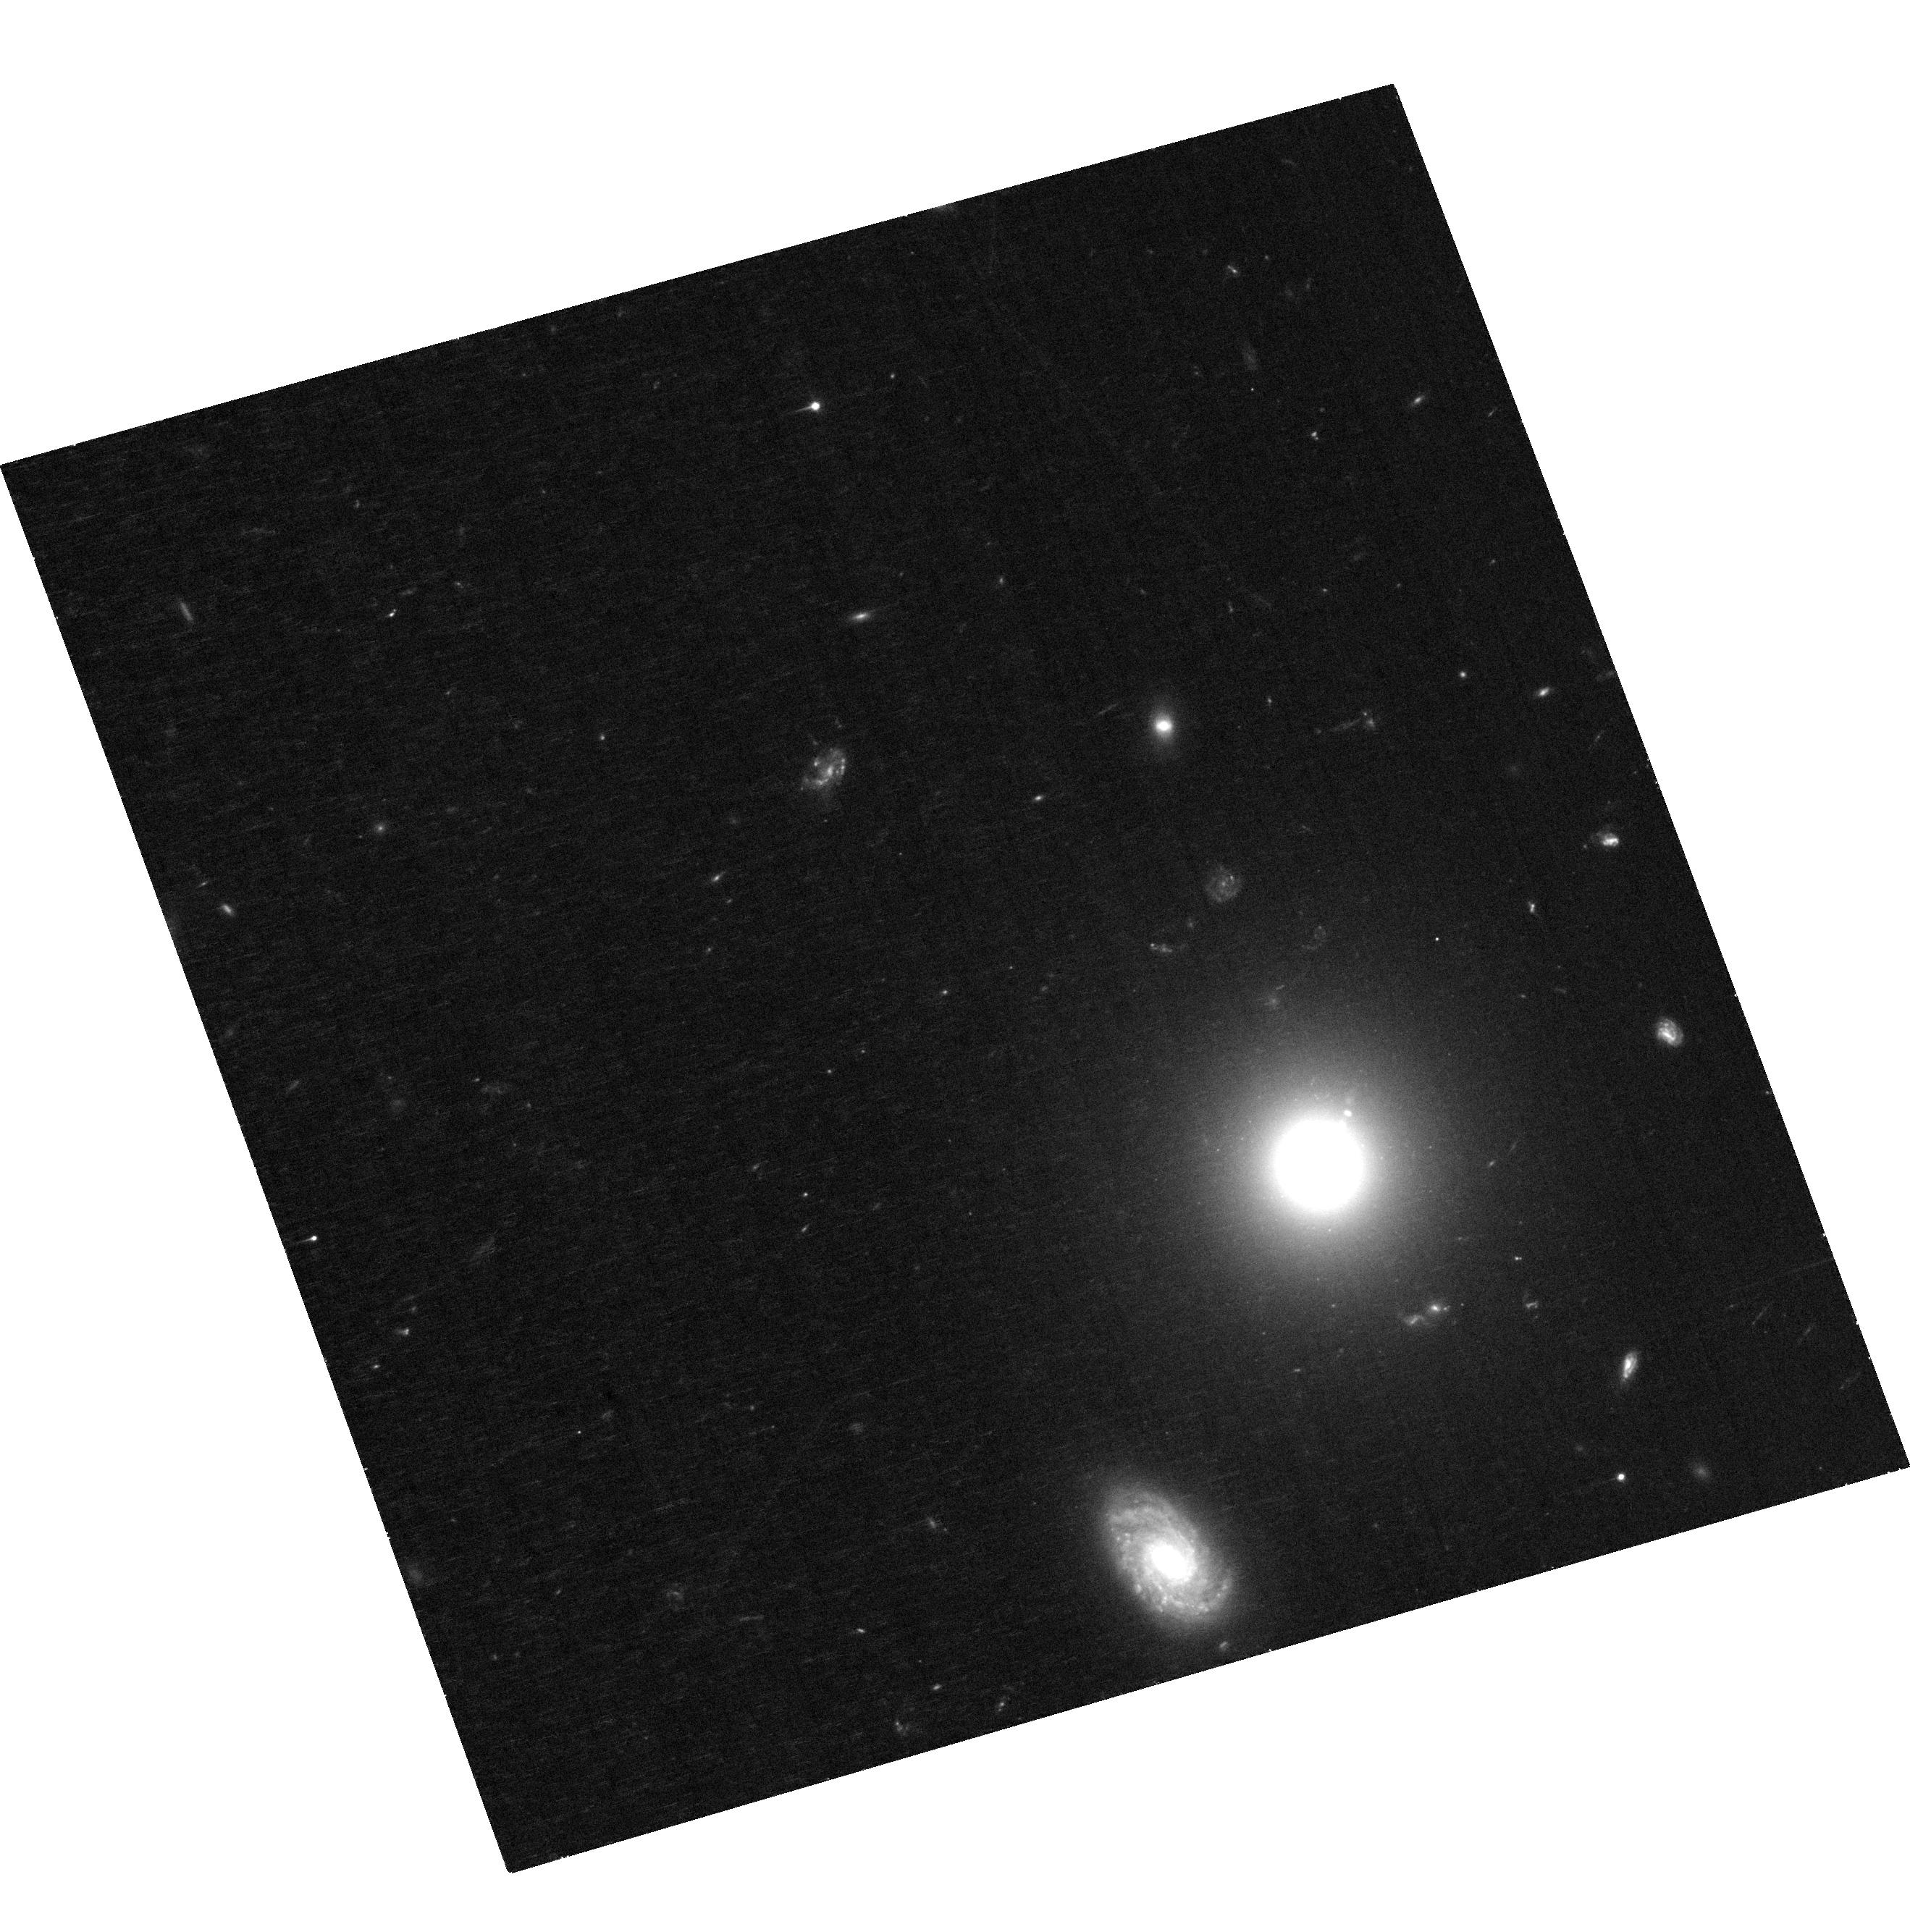
Target: 3C15
Instrument: ACS/WFC
Filter: F606W
Exposure: 32 min
Observation ID: hst_17197_01_acs_wfc_f606w_jezk01

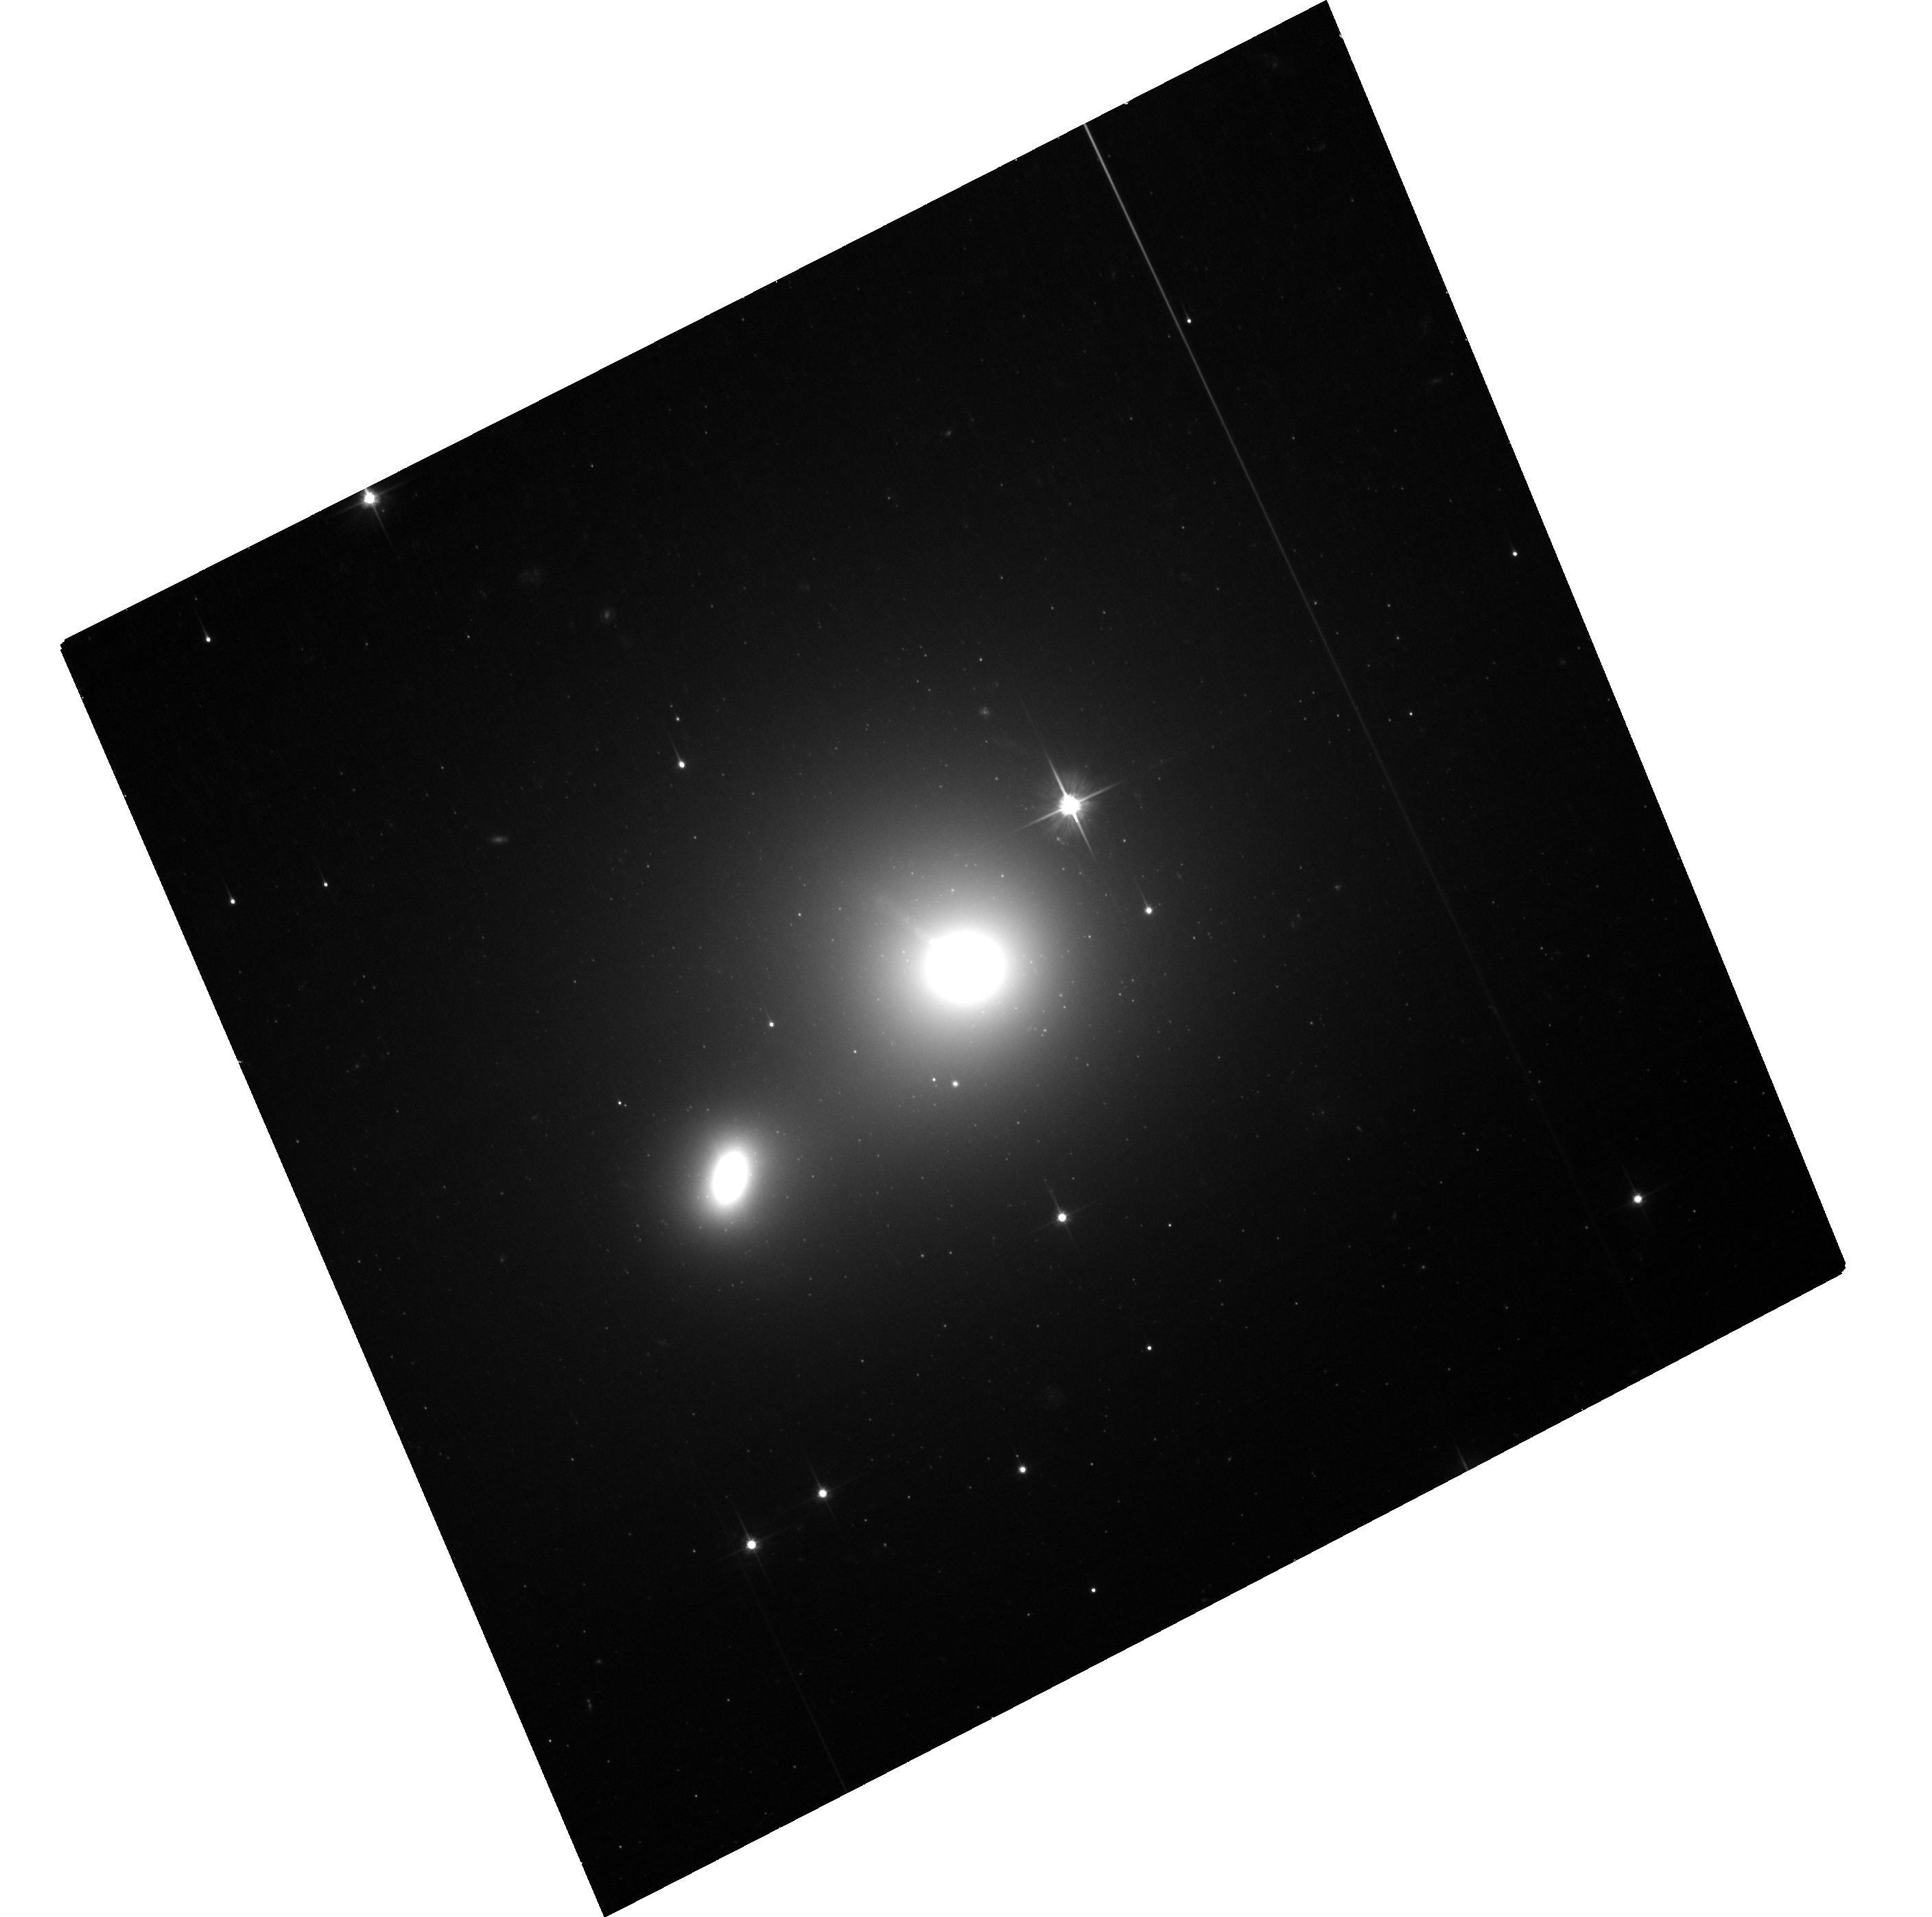
Target: 3C66B
Instrument: ACS/WFC
Filter: F606W
Exposure: 28 min
Observation ID: hst_17197_03_acs_wfc_f606w_jezk03

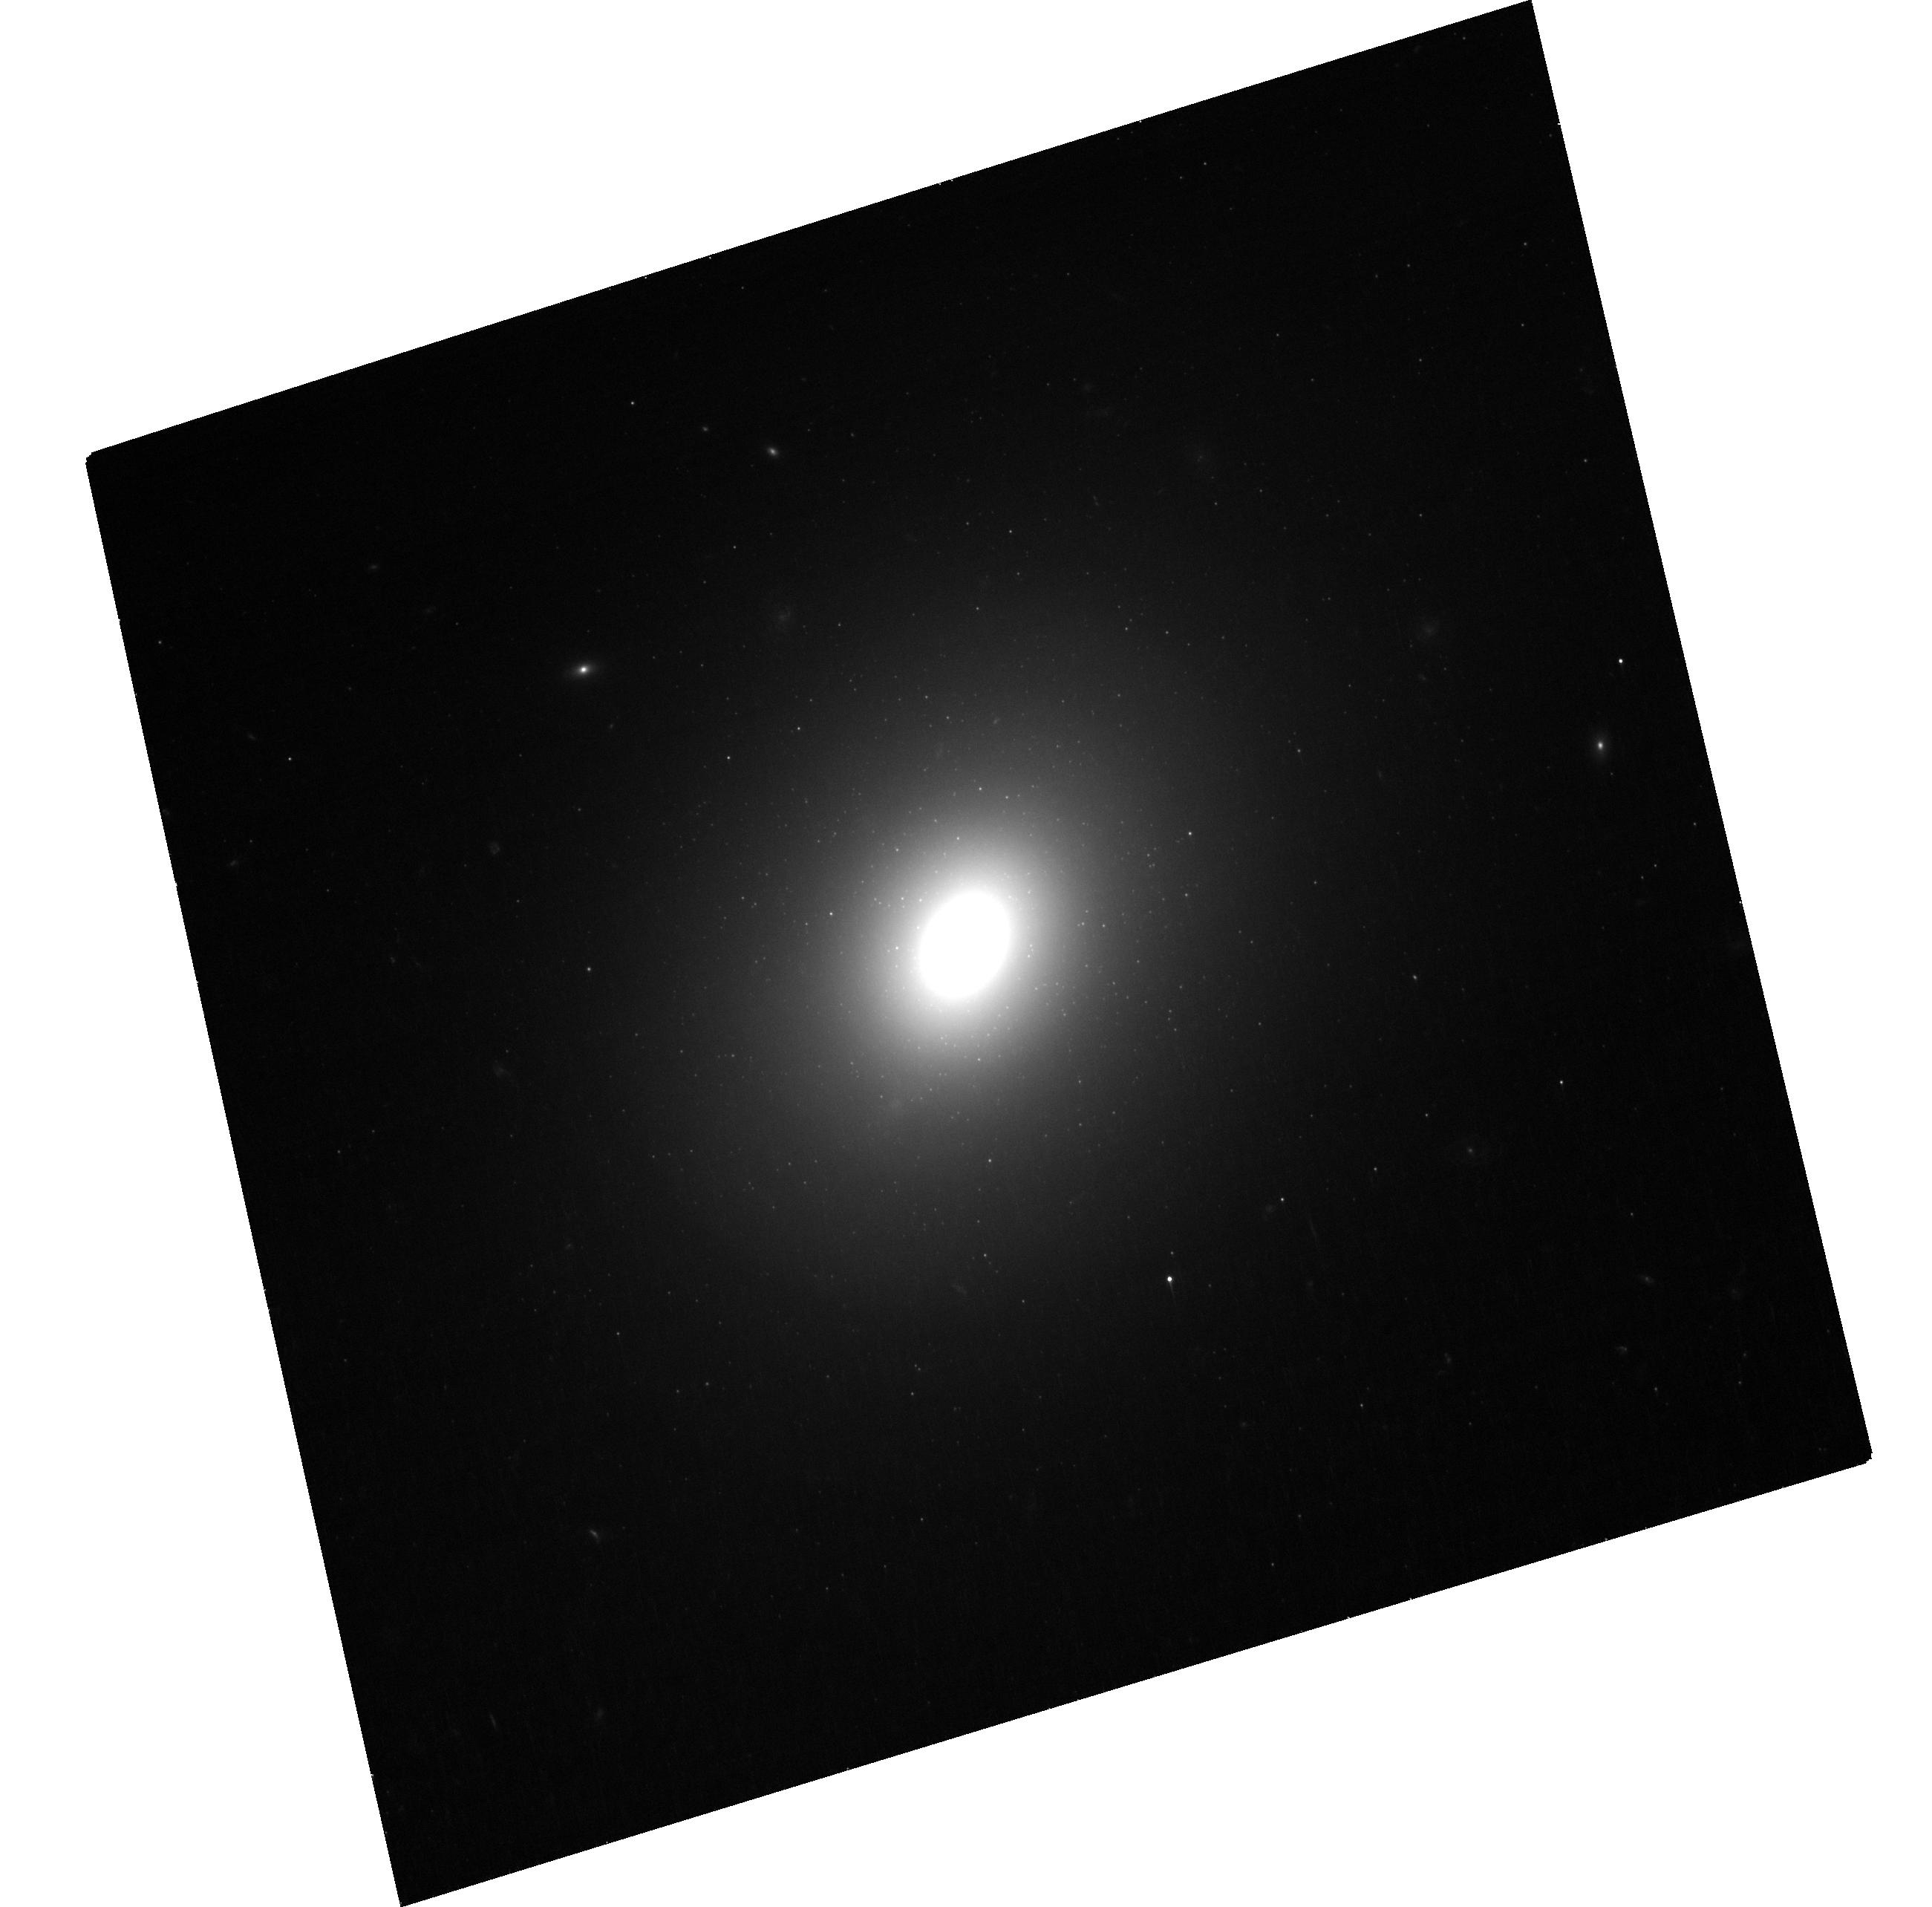
Target: 3C78
Instrument: ACS/WFC
Filter: F606W
Exposure: 29 min
Observation ID: hst_17197_02_acs_wfc_f606w_jezk02

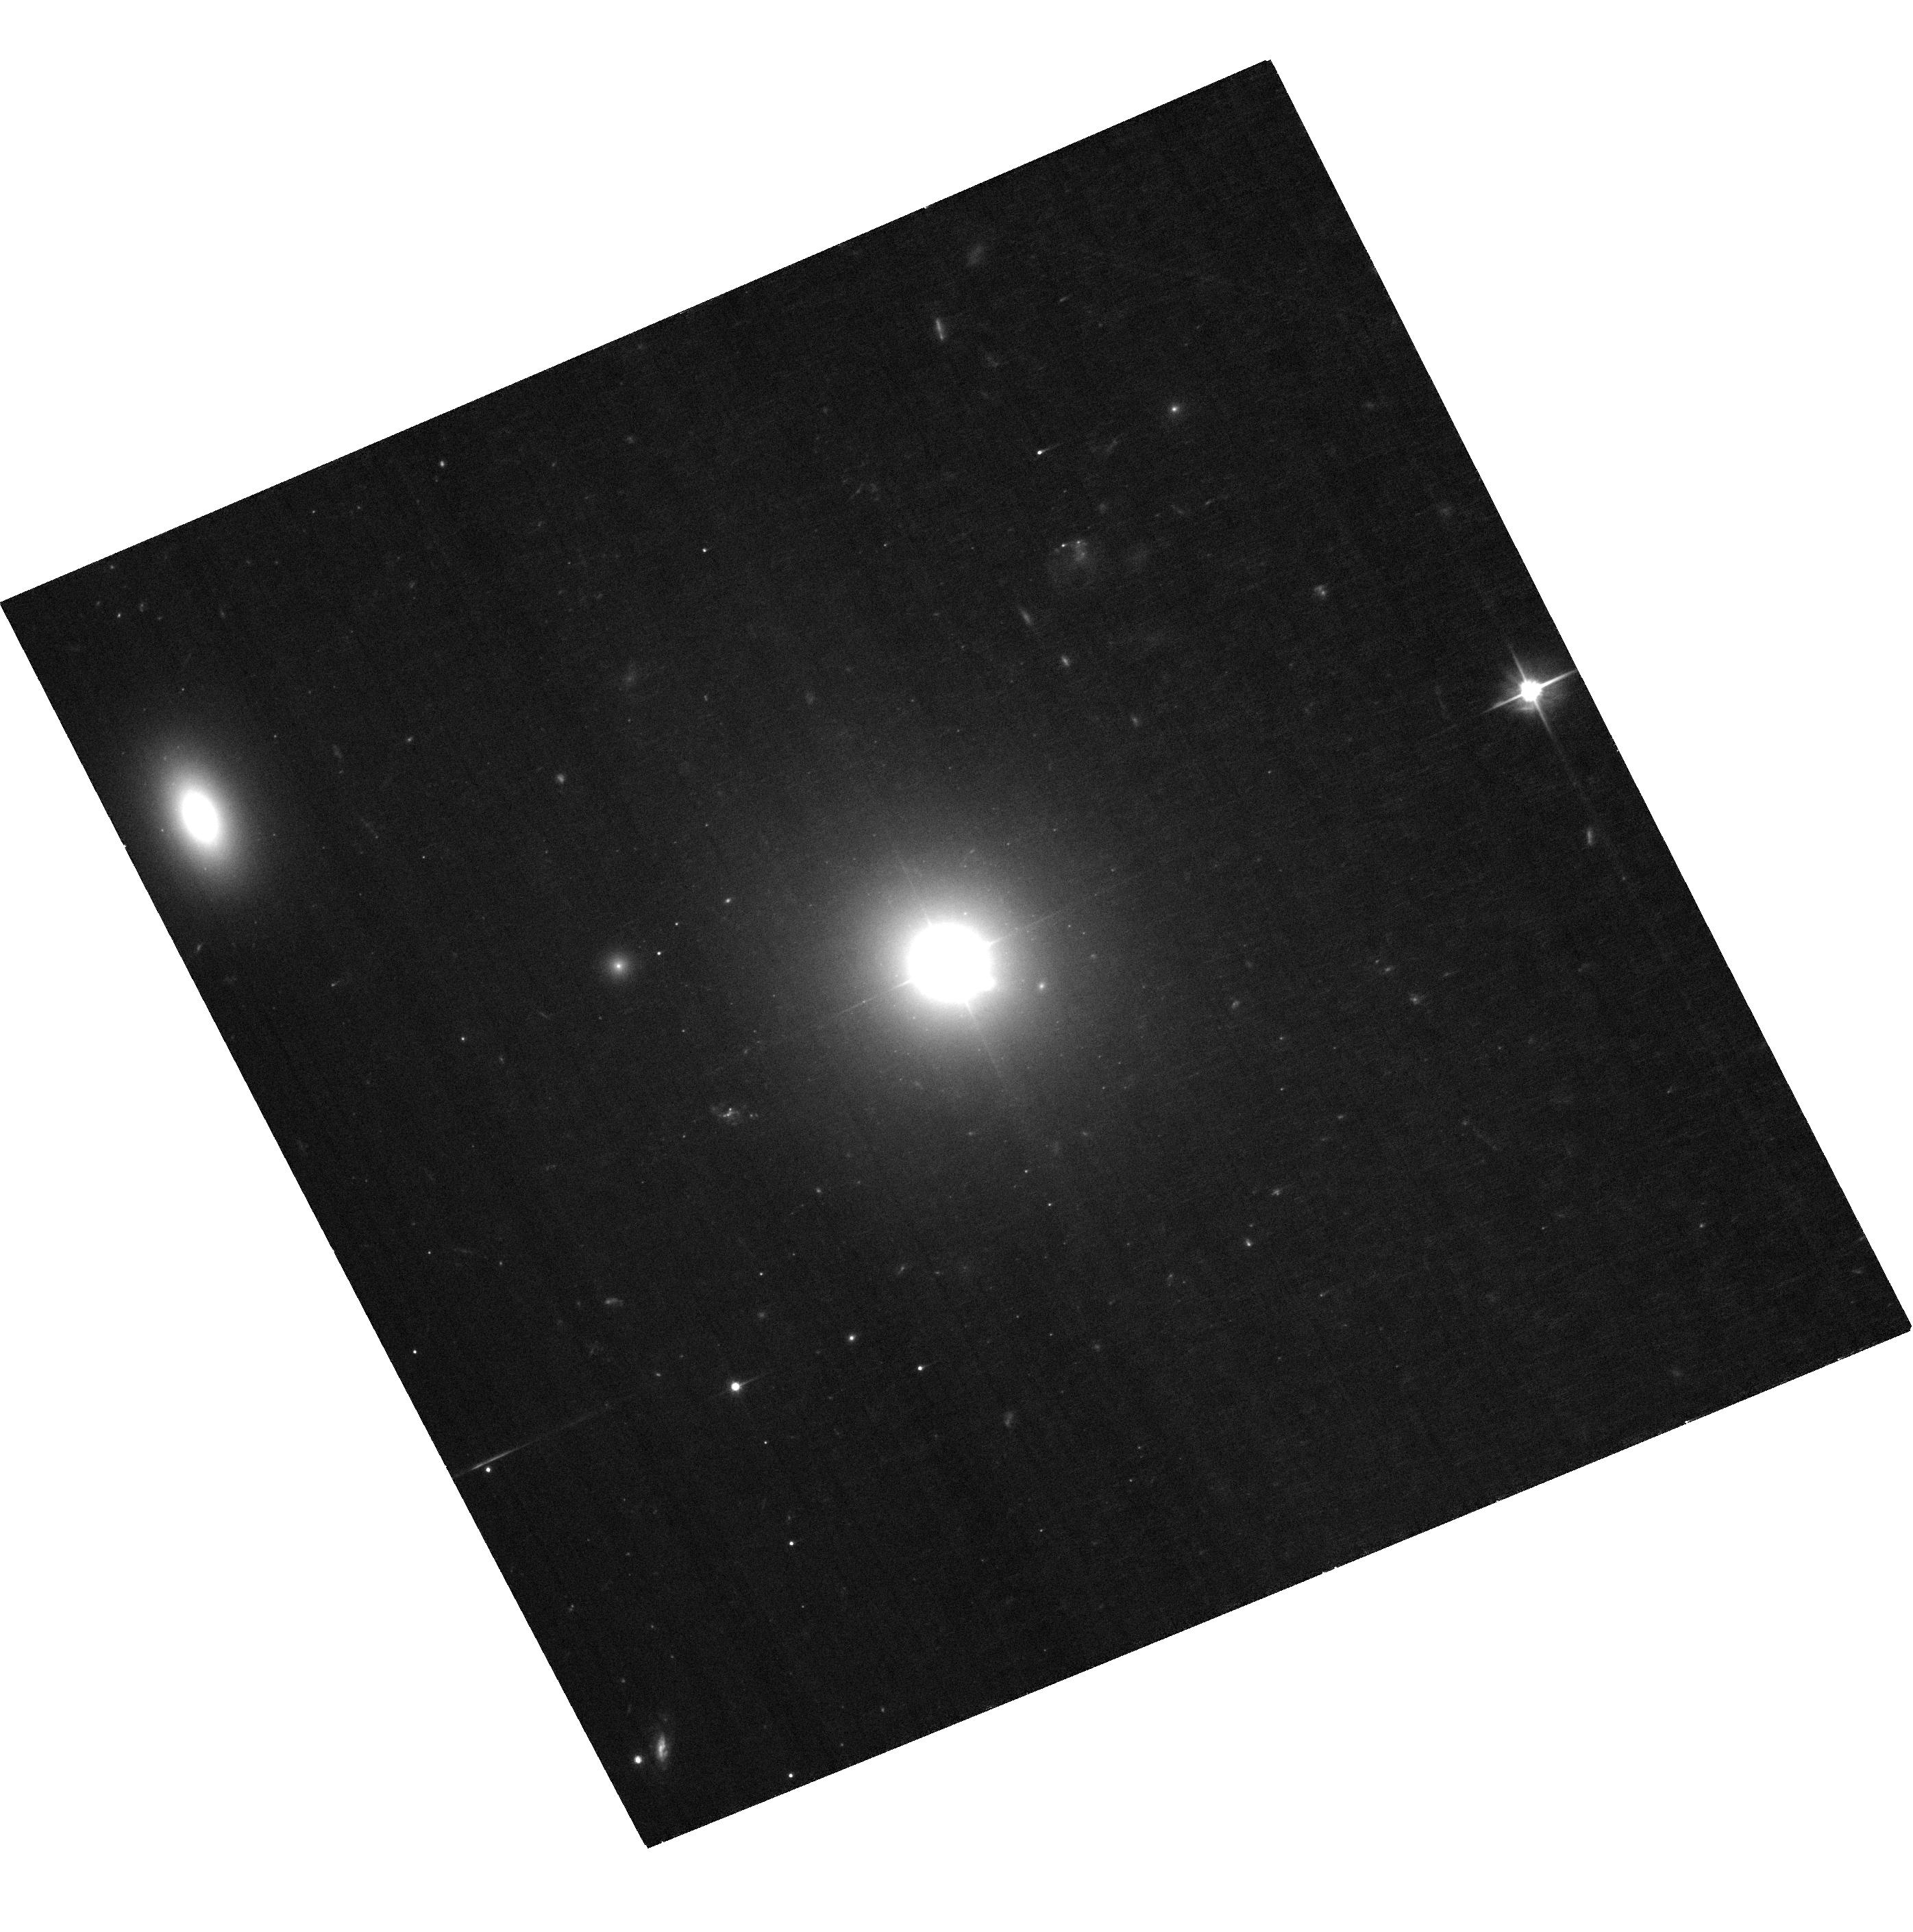
Target: 3C371
Instrument: ACS/WFC
Filter: F606W
Exposure: 29 min
Observation ID: hst_17197_04_acs_wfc_f606w_jezk04

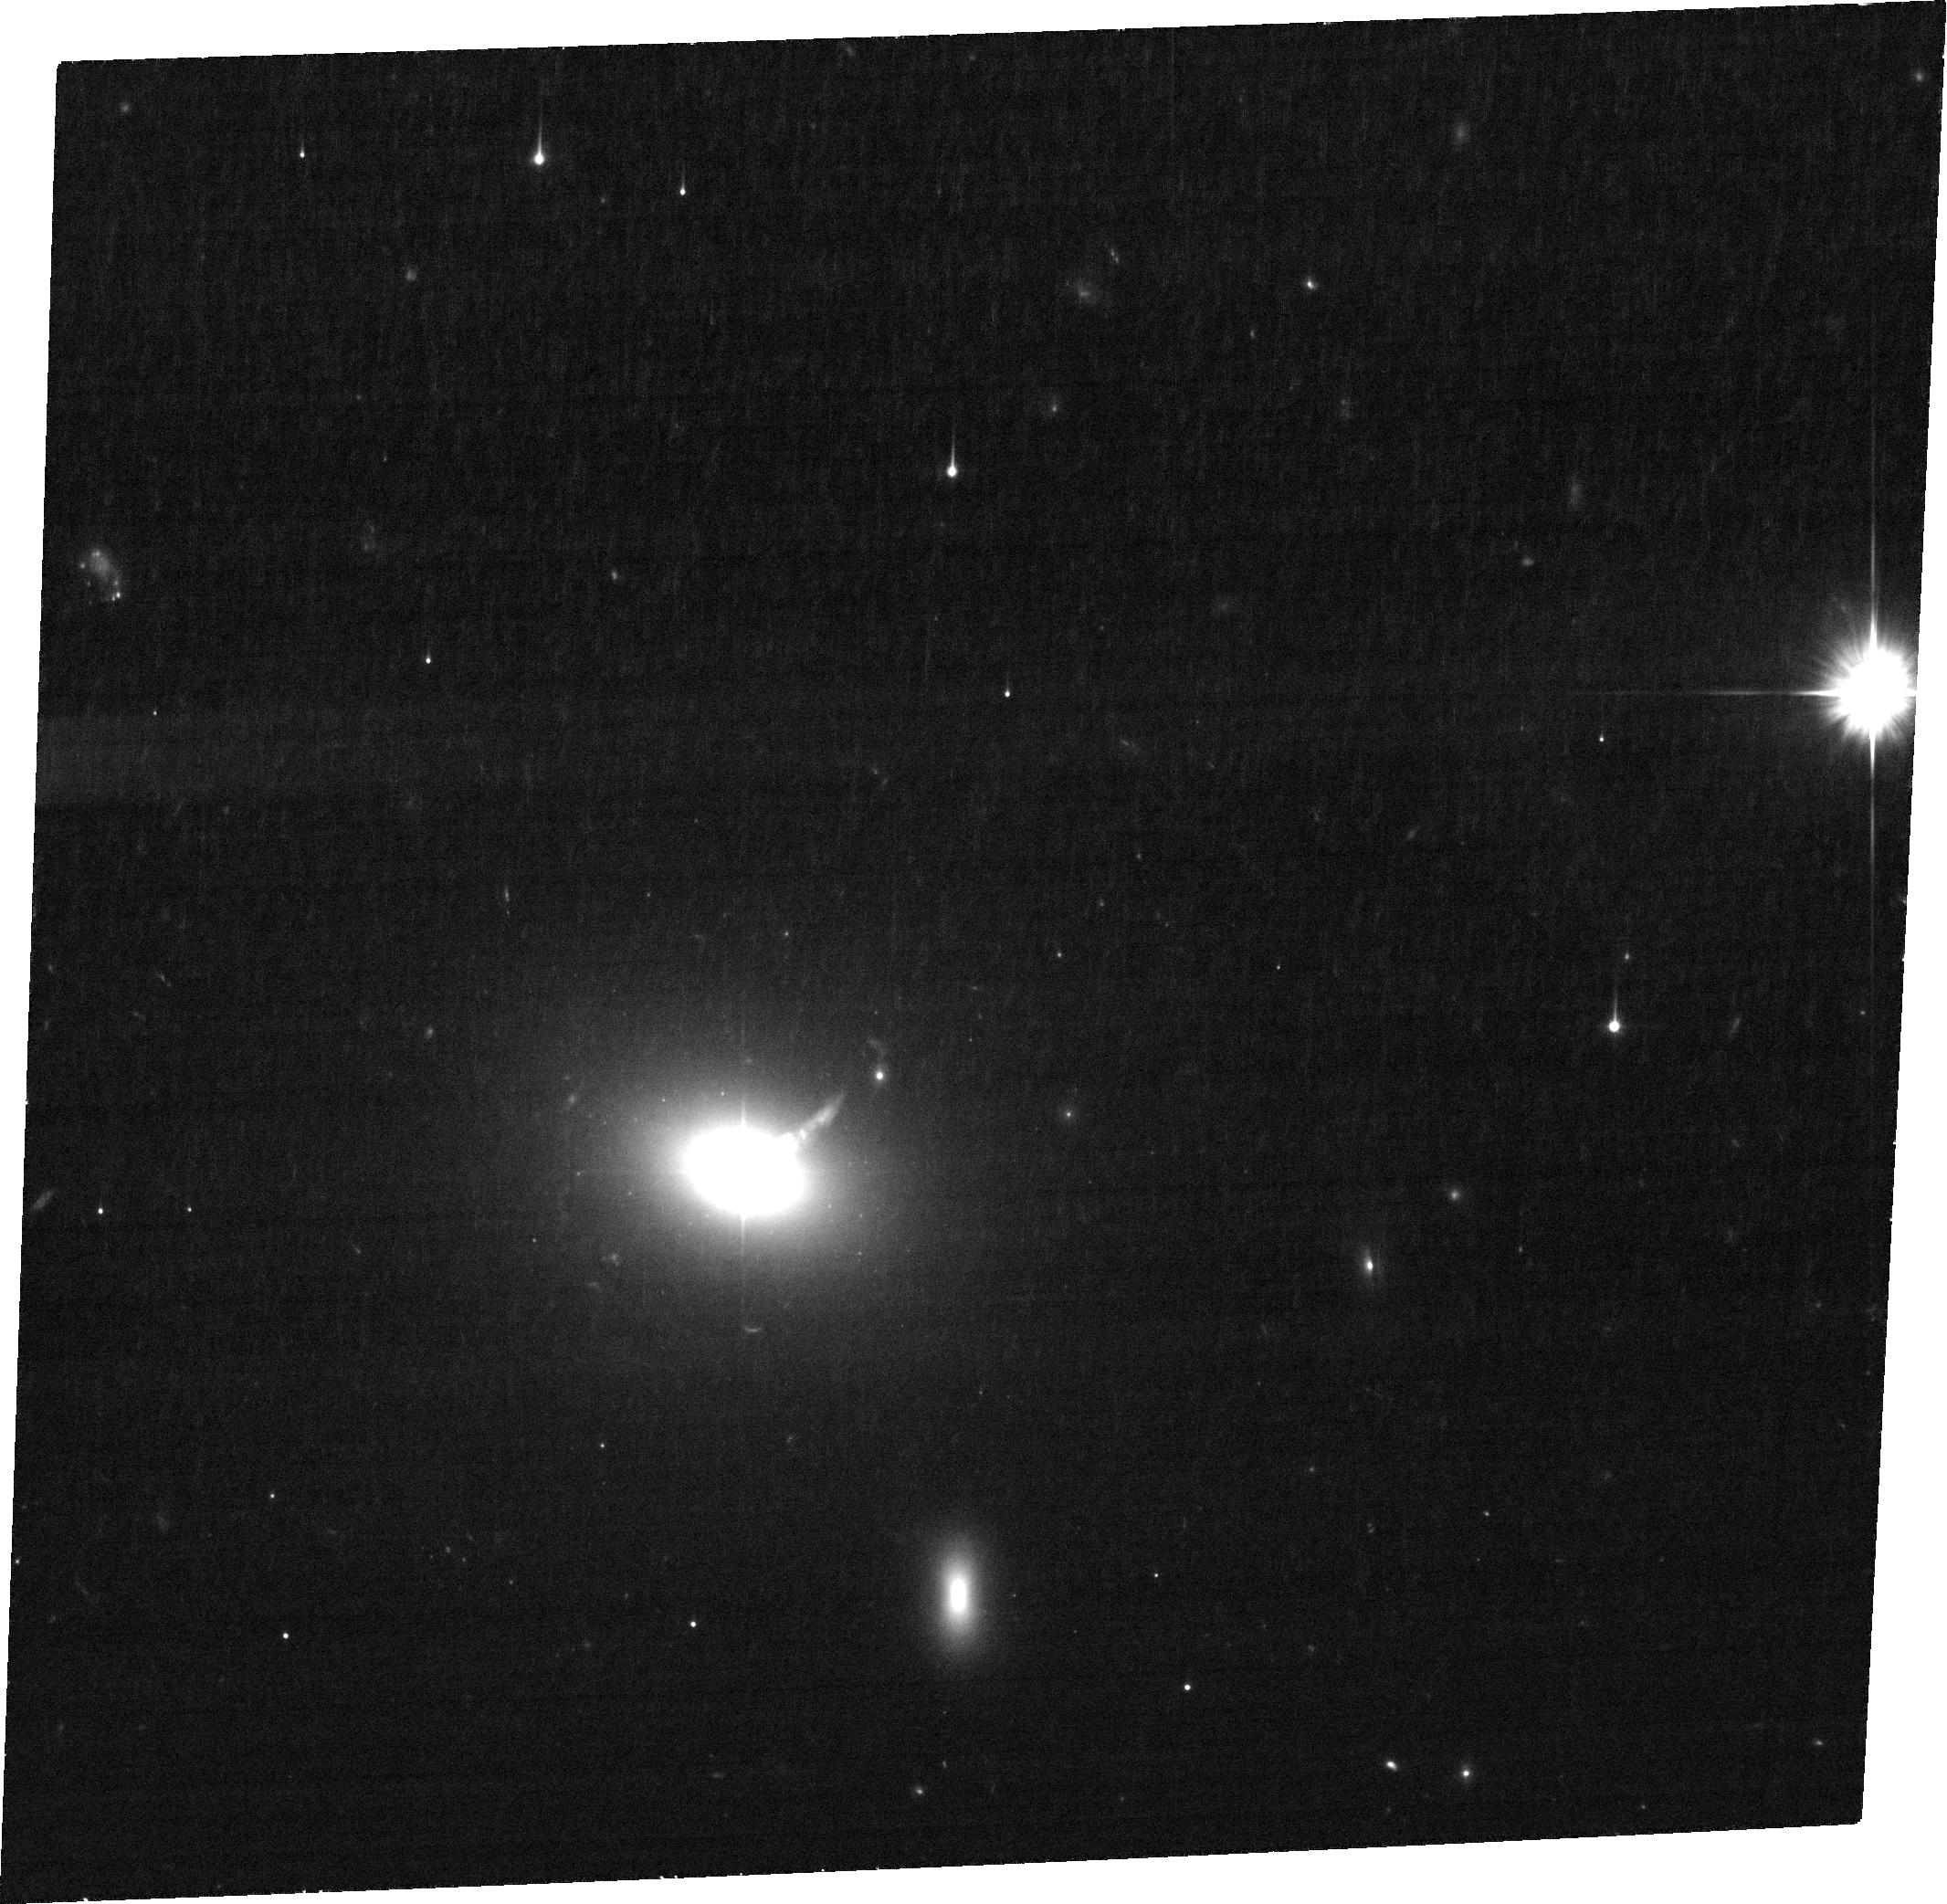
Target: 0521-365
Instrument: ACS/WFC
Filter: F606W
Exposure: 24 min
Observation ID: hst_17197_06_acs_wfc_f606w_jezk06

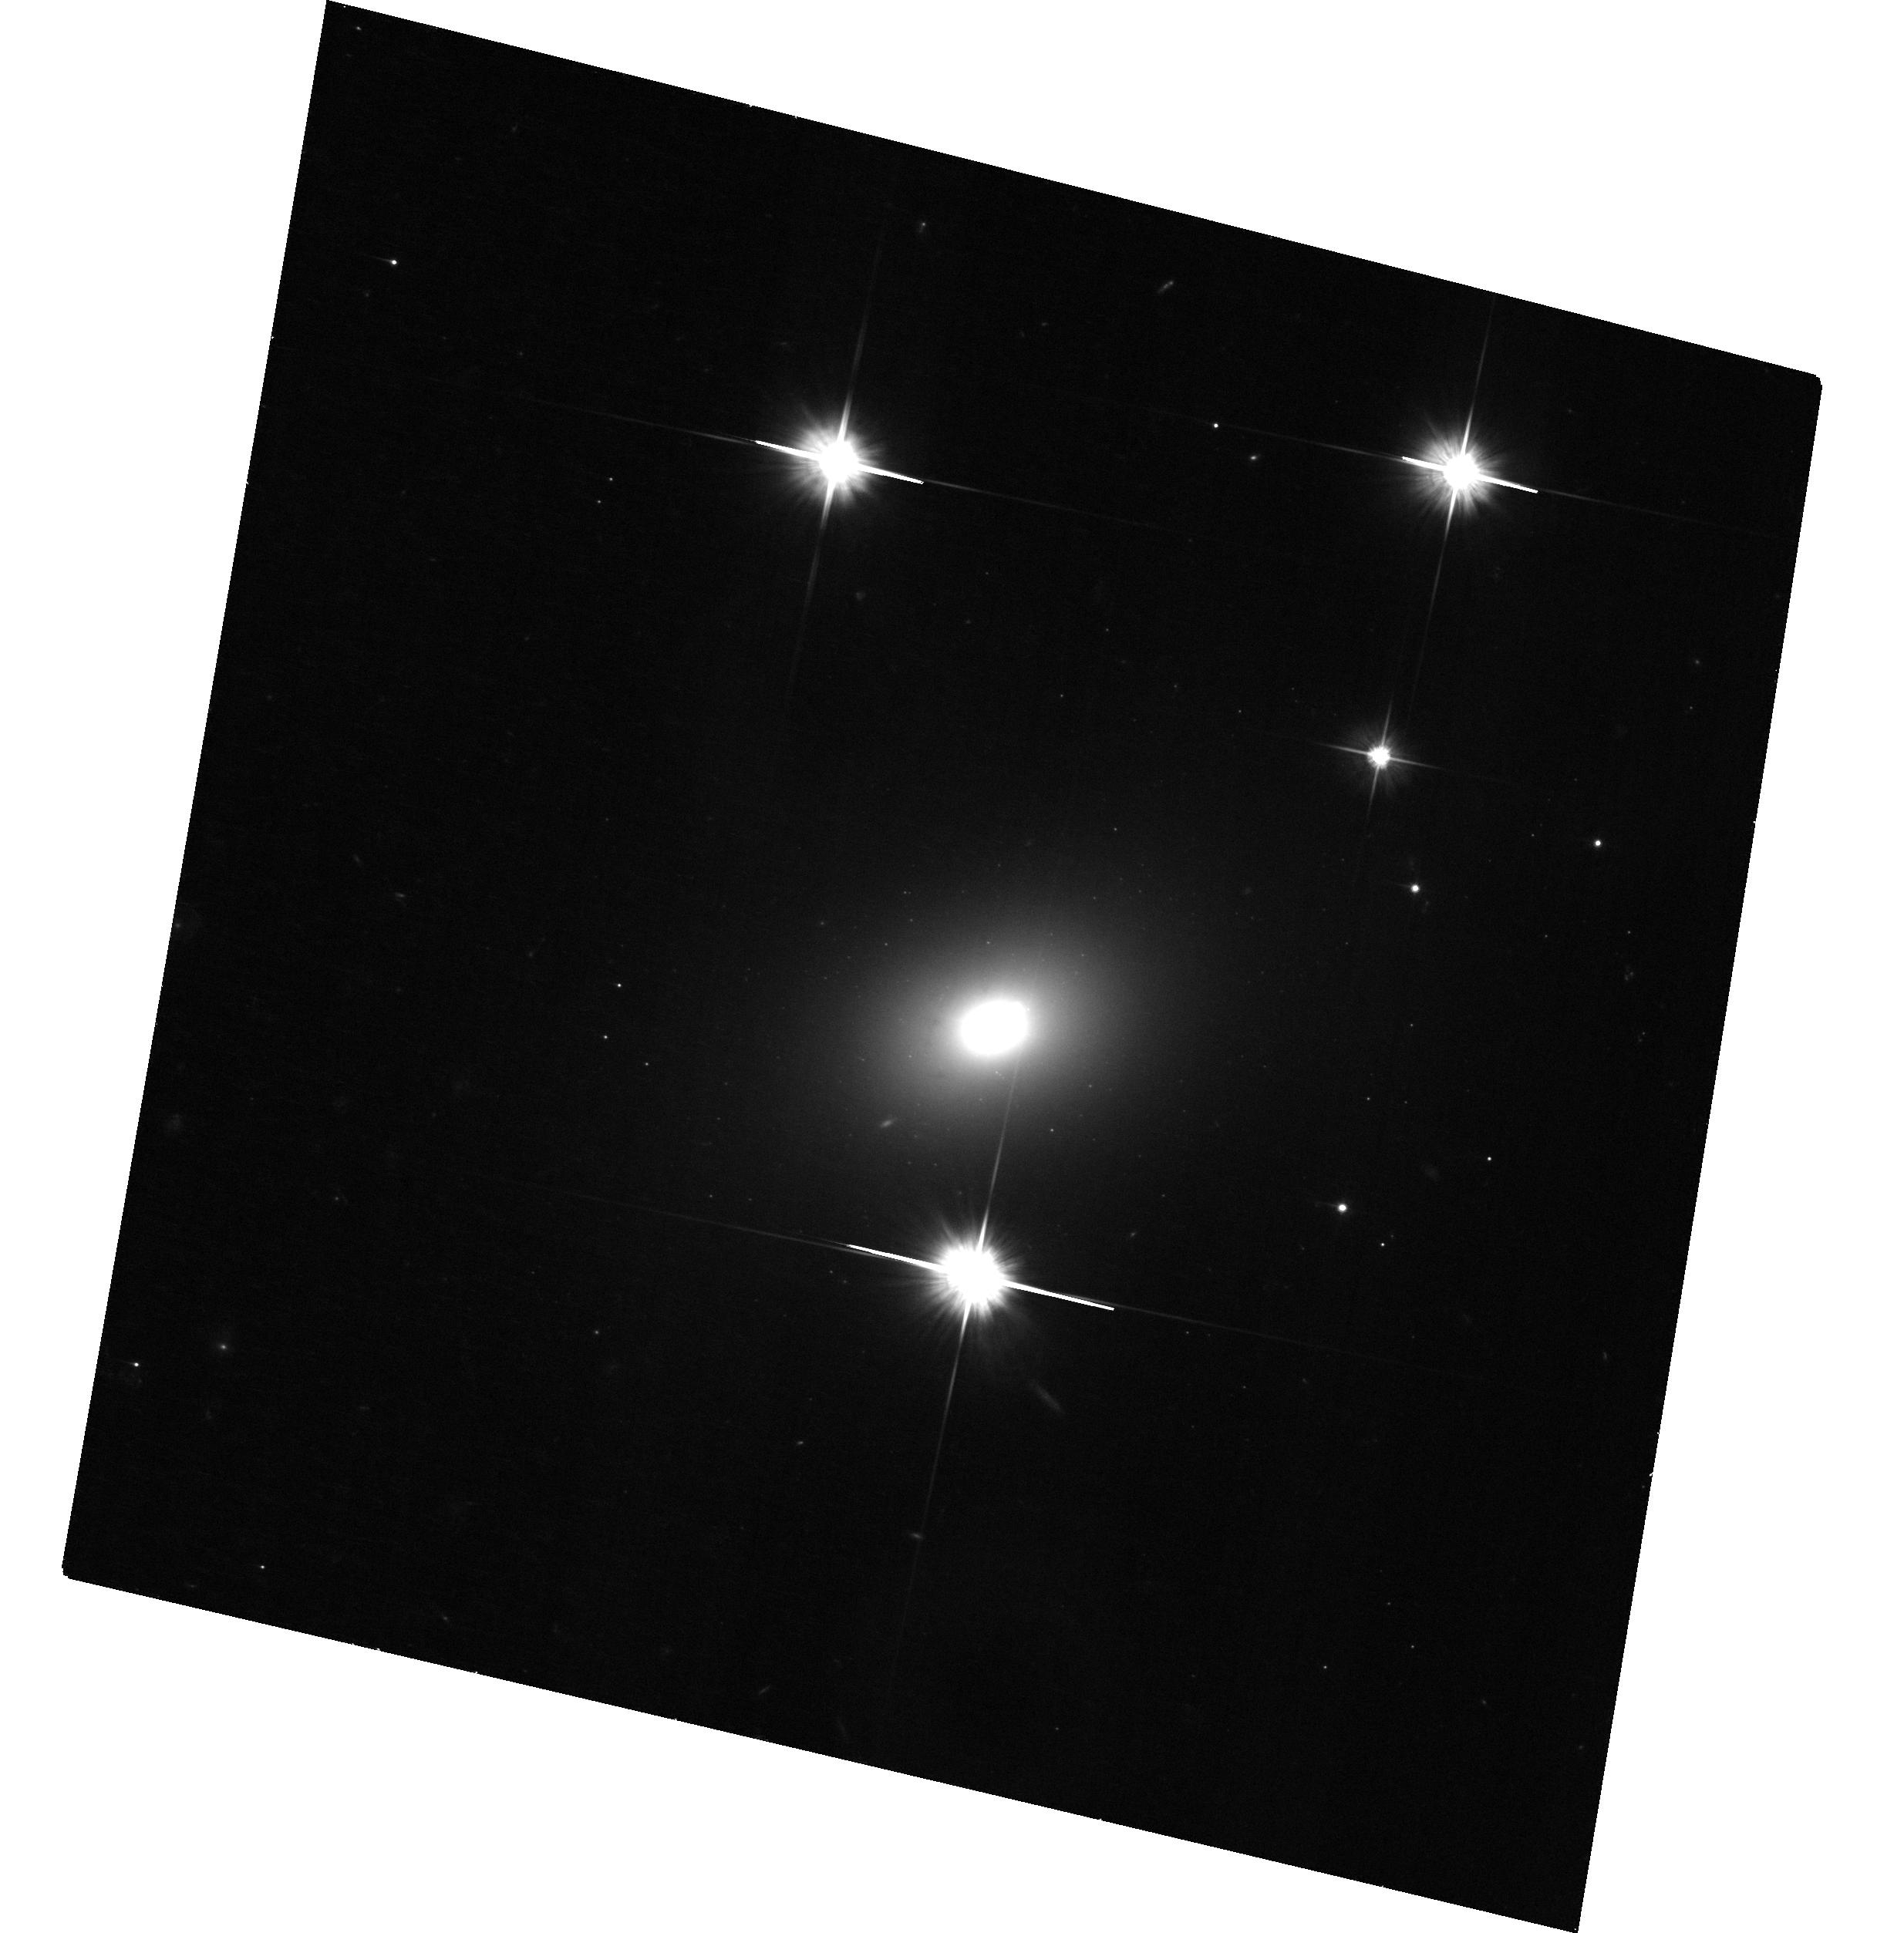
Target: 4C04.77
Instrument: ACS/WFC
Filter: F606W
Exposure: 29 min
Observation ID: hst_17197_08_acs_wfc_f606w_jezk08

Proper Motions of Extragalactic Jets with HST: A New Epoch (PI: Meyer, Eileen T)

While we have long known that jets from super-massive black holes exhibit highly relativistic speeds on parsec scales from radio interferometry, it is not generally known how the jet evolves on kpc to Mpc scales, where the jet leaves the host galaxy and begins to interact with the intergalactic medium, with implications for our understanding of jet structure and quantifying the energy carried by the jet into the external environment. With the development of state-of-the-art astrometry techniques and new data from the Gaia mission, it is now possible register images of nearby jets first observed by HST in the 1990s to extremely high precision, reaching accuracies on proper motions of better than 0.3 mas/year. This enabled the dramatic finding of colliding superluminal knots in the jet of 3C264 and helical motions of plasma on kpc scales in M87. We propose a new epoch on the 7 remaining nearby optical jets which have been previously observed by HST for proper motions. This sample is an extremely unique one, and only HST can provide the precision astrometry and sensitivity needed to track the motion of plasma in jets on kpc scales.